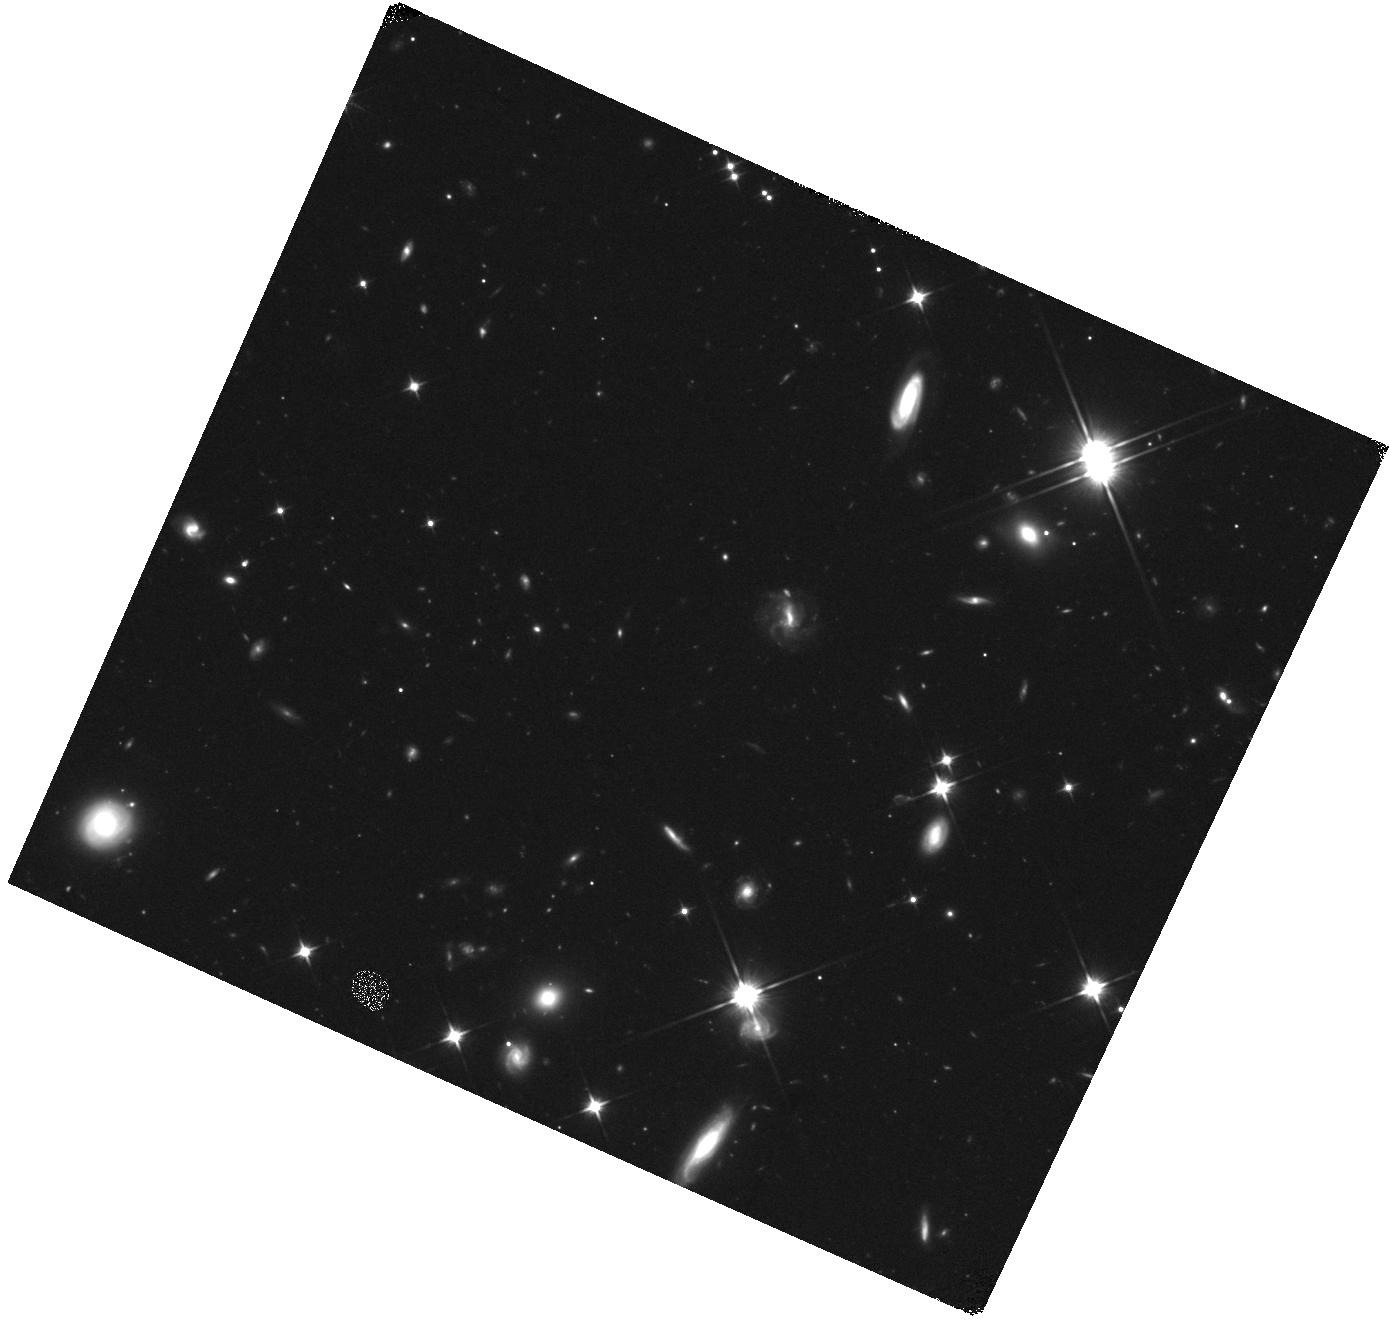
Target: GRB160821B. Instrument: WFC3/IR. Filter: F110W. Exposure: 25 min. Observation ID: hst_14237_x8_wfc3_ir_f110w_icy3x8

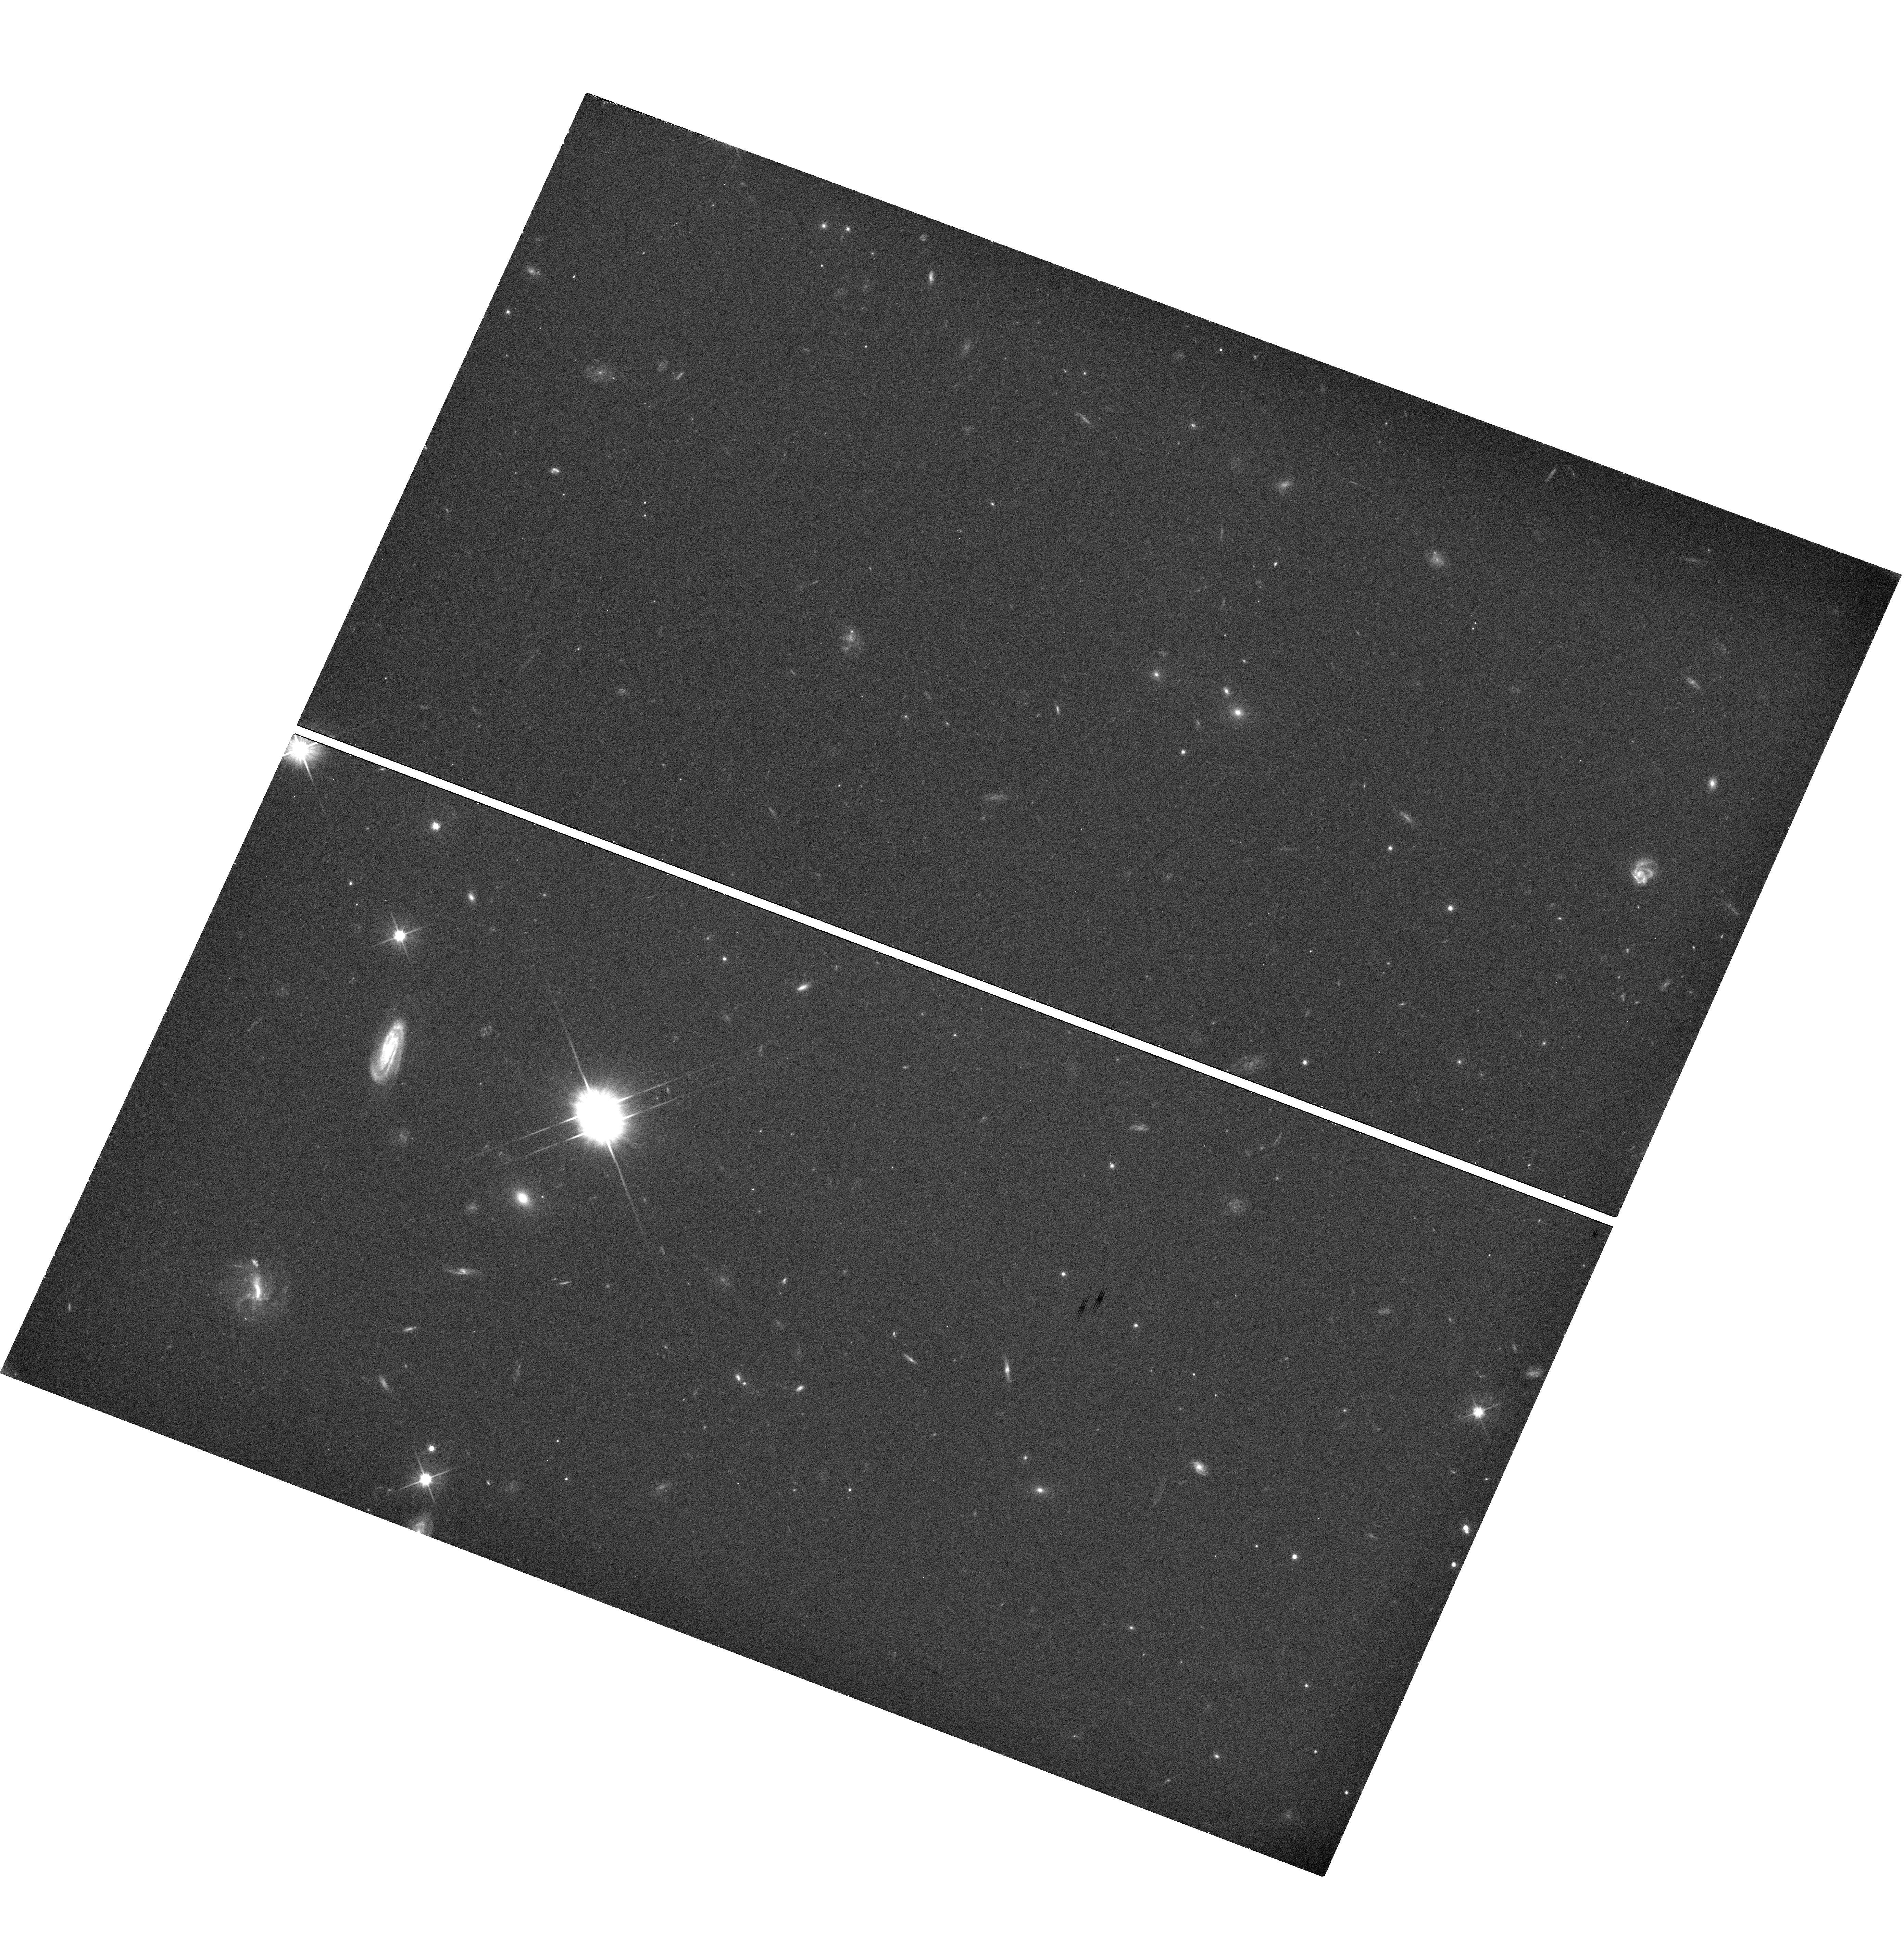
Target: GRB160821B. Instrument: WFC3/UVIS. Filter: F606W. Exposure: 22 min. Observation ID: hst_14237_x8_wfc3_uvis_f606w_icy3x8

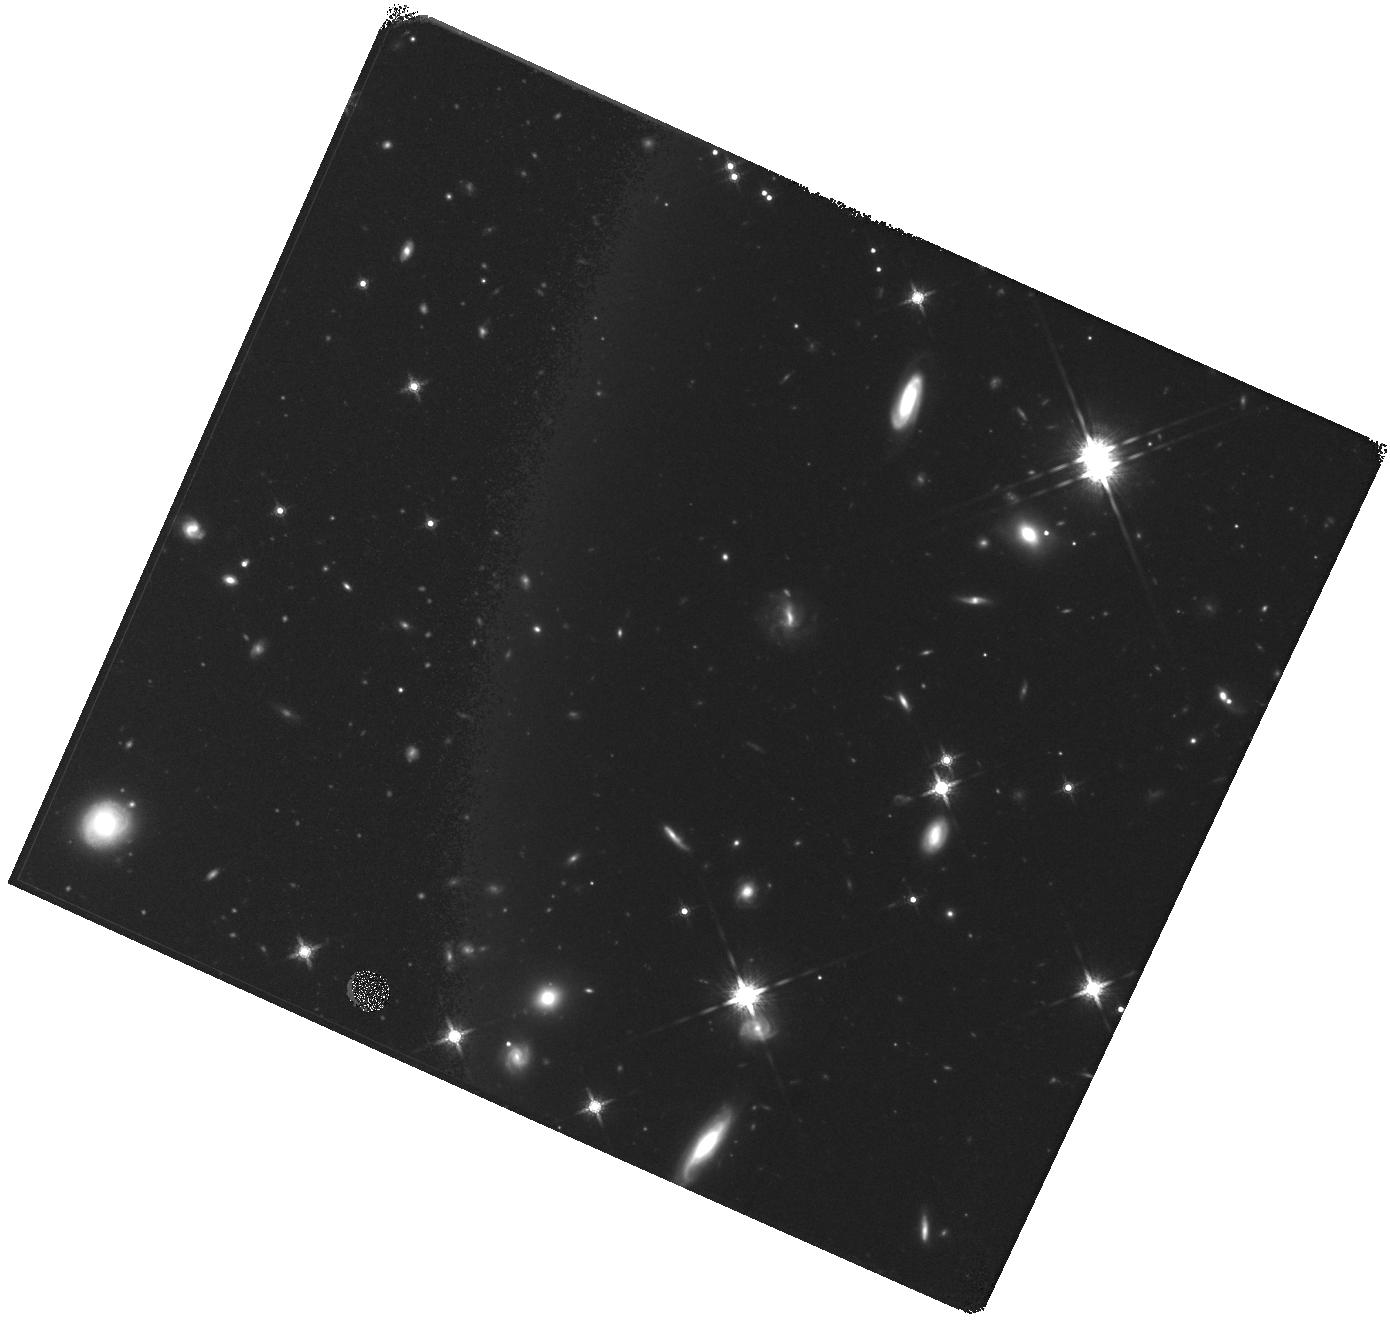
Target: GRB160821B. Instrument: WFC3/IR. Filter: F160W. Exposure: 35 min. Observation ID: hst_14237_x8_wfc3_ir_f160w_icy3x8

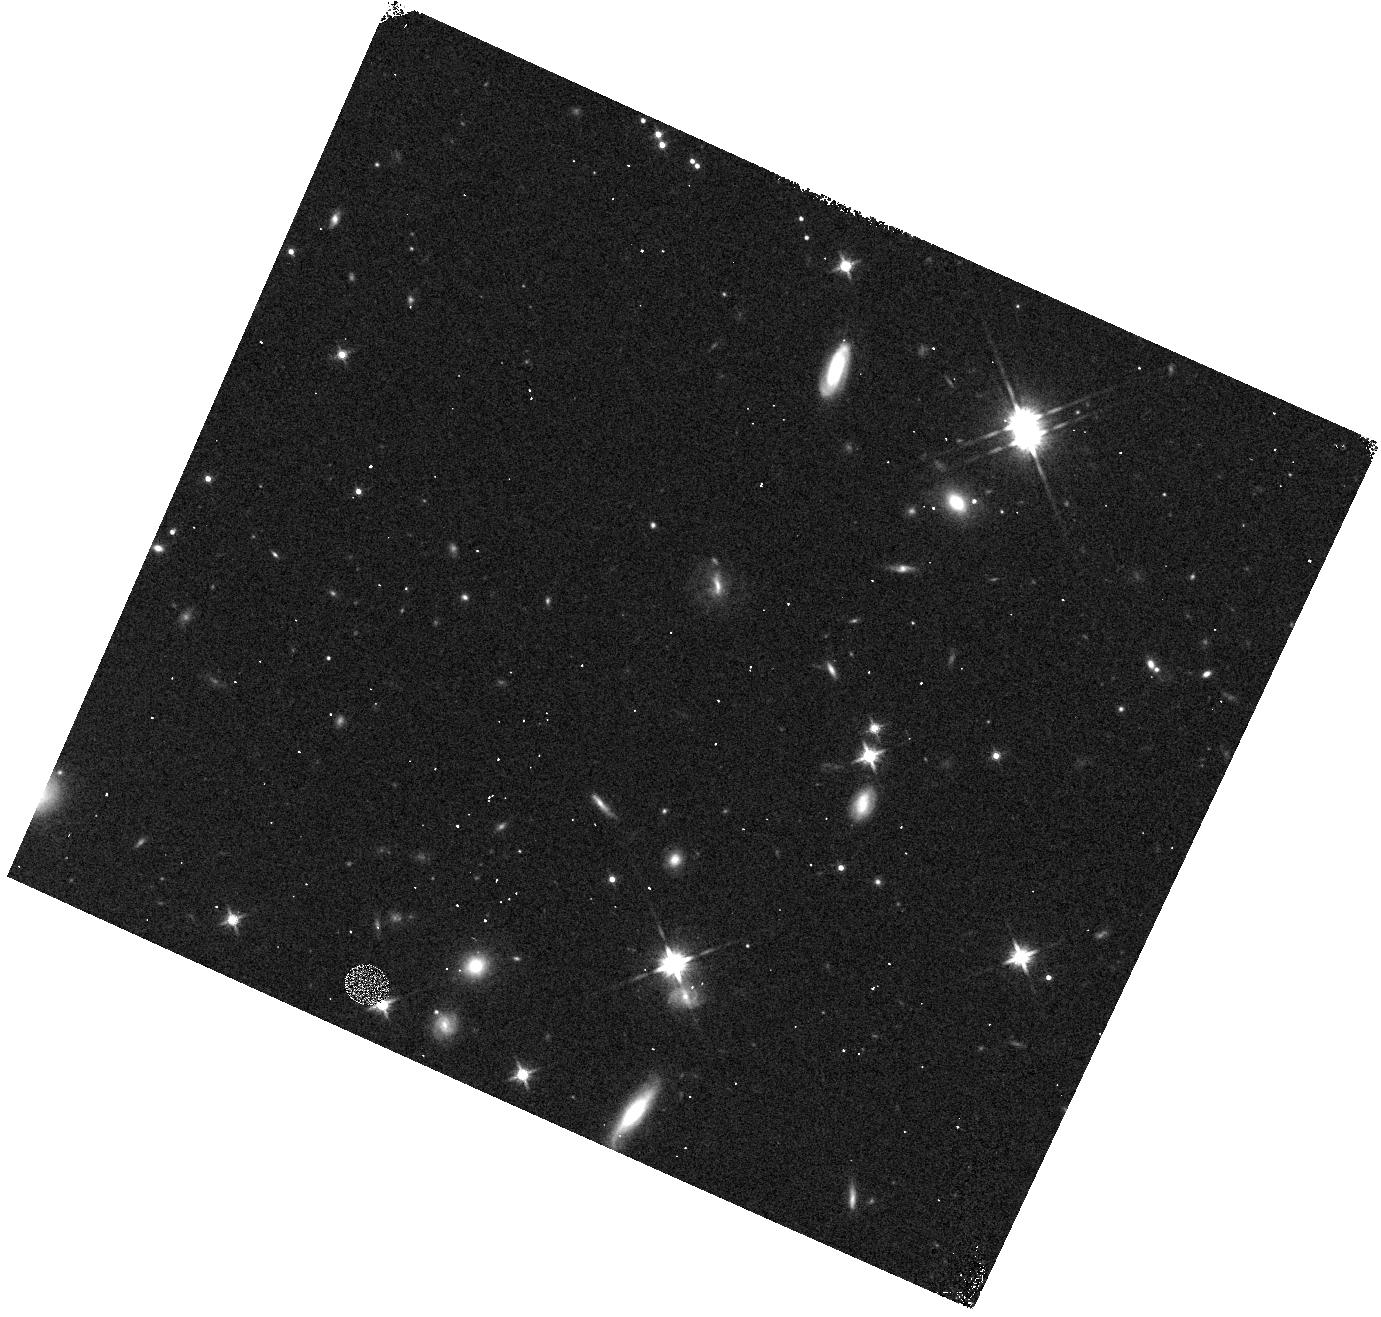
Target: GRB160821B. Instrument: WFC3/IR. Filter: F140W. Exposure: 3 min. Observation ID: hst_14237_x7_wfc3_ir_f140w_icy3x7

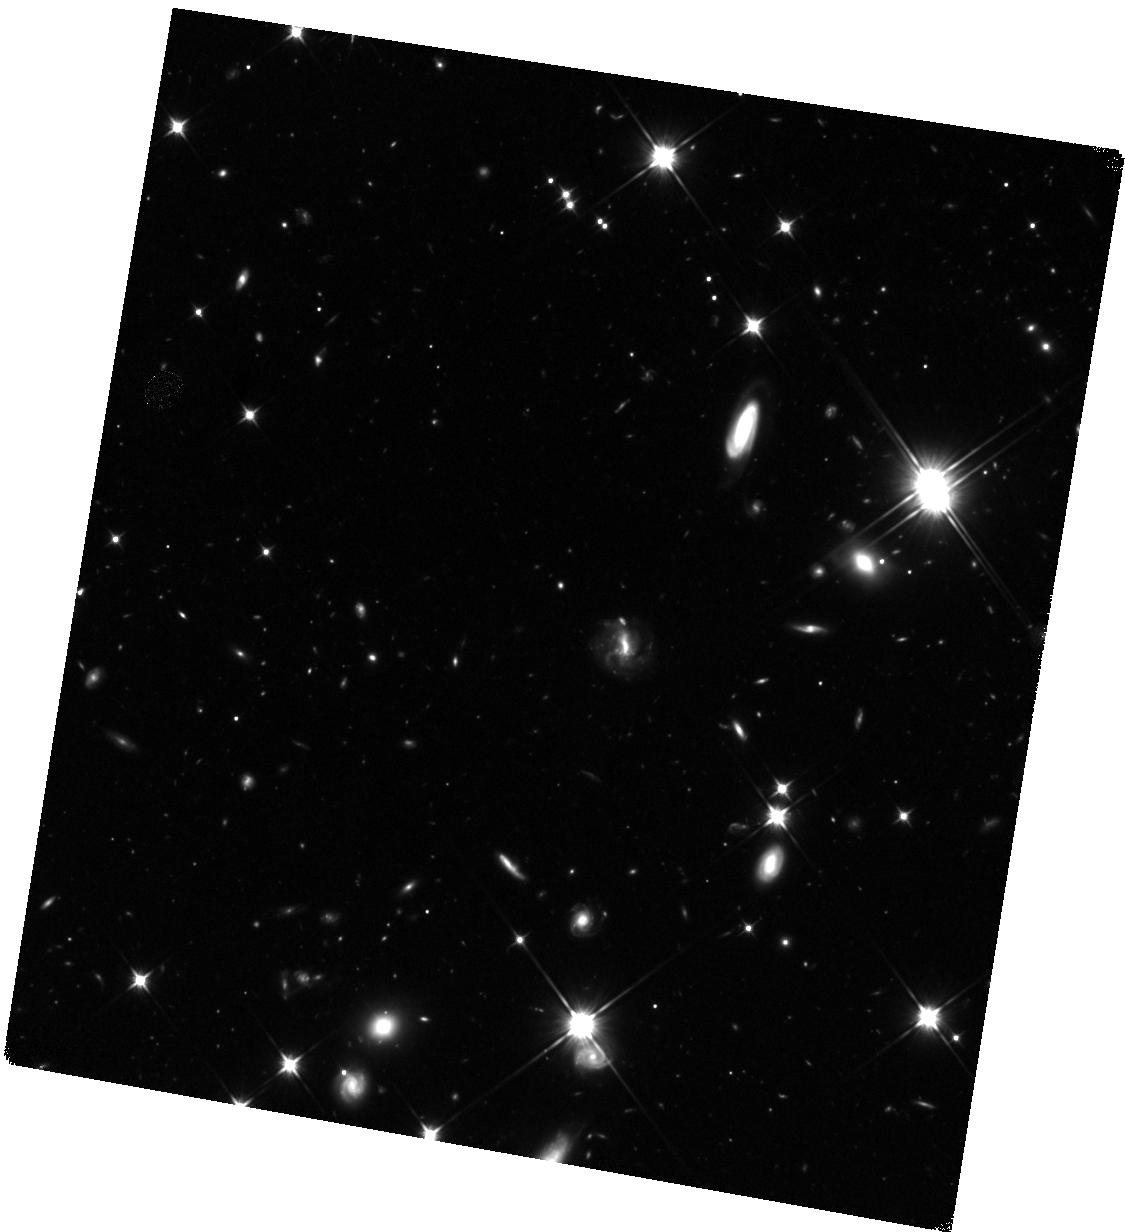
Target: GRB160821B. Instrument: WFC3/IR. Filter: F110W. Exposure: 1.5 h. Observation ID: hst_14237_x9_wfc3_ir_f110w_icy3x9

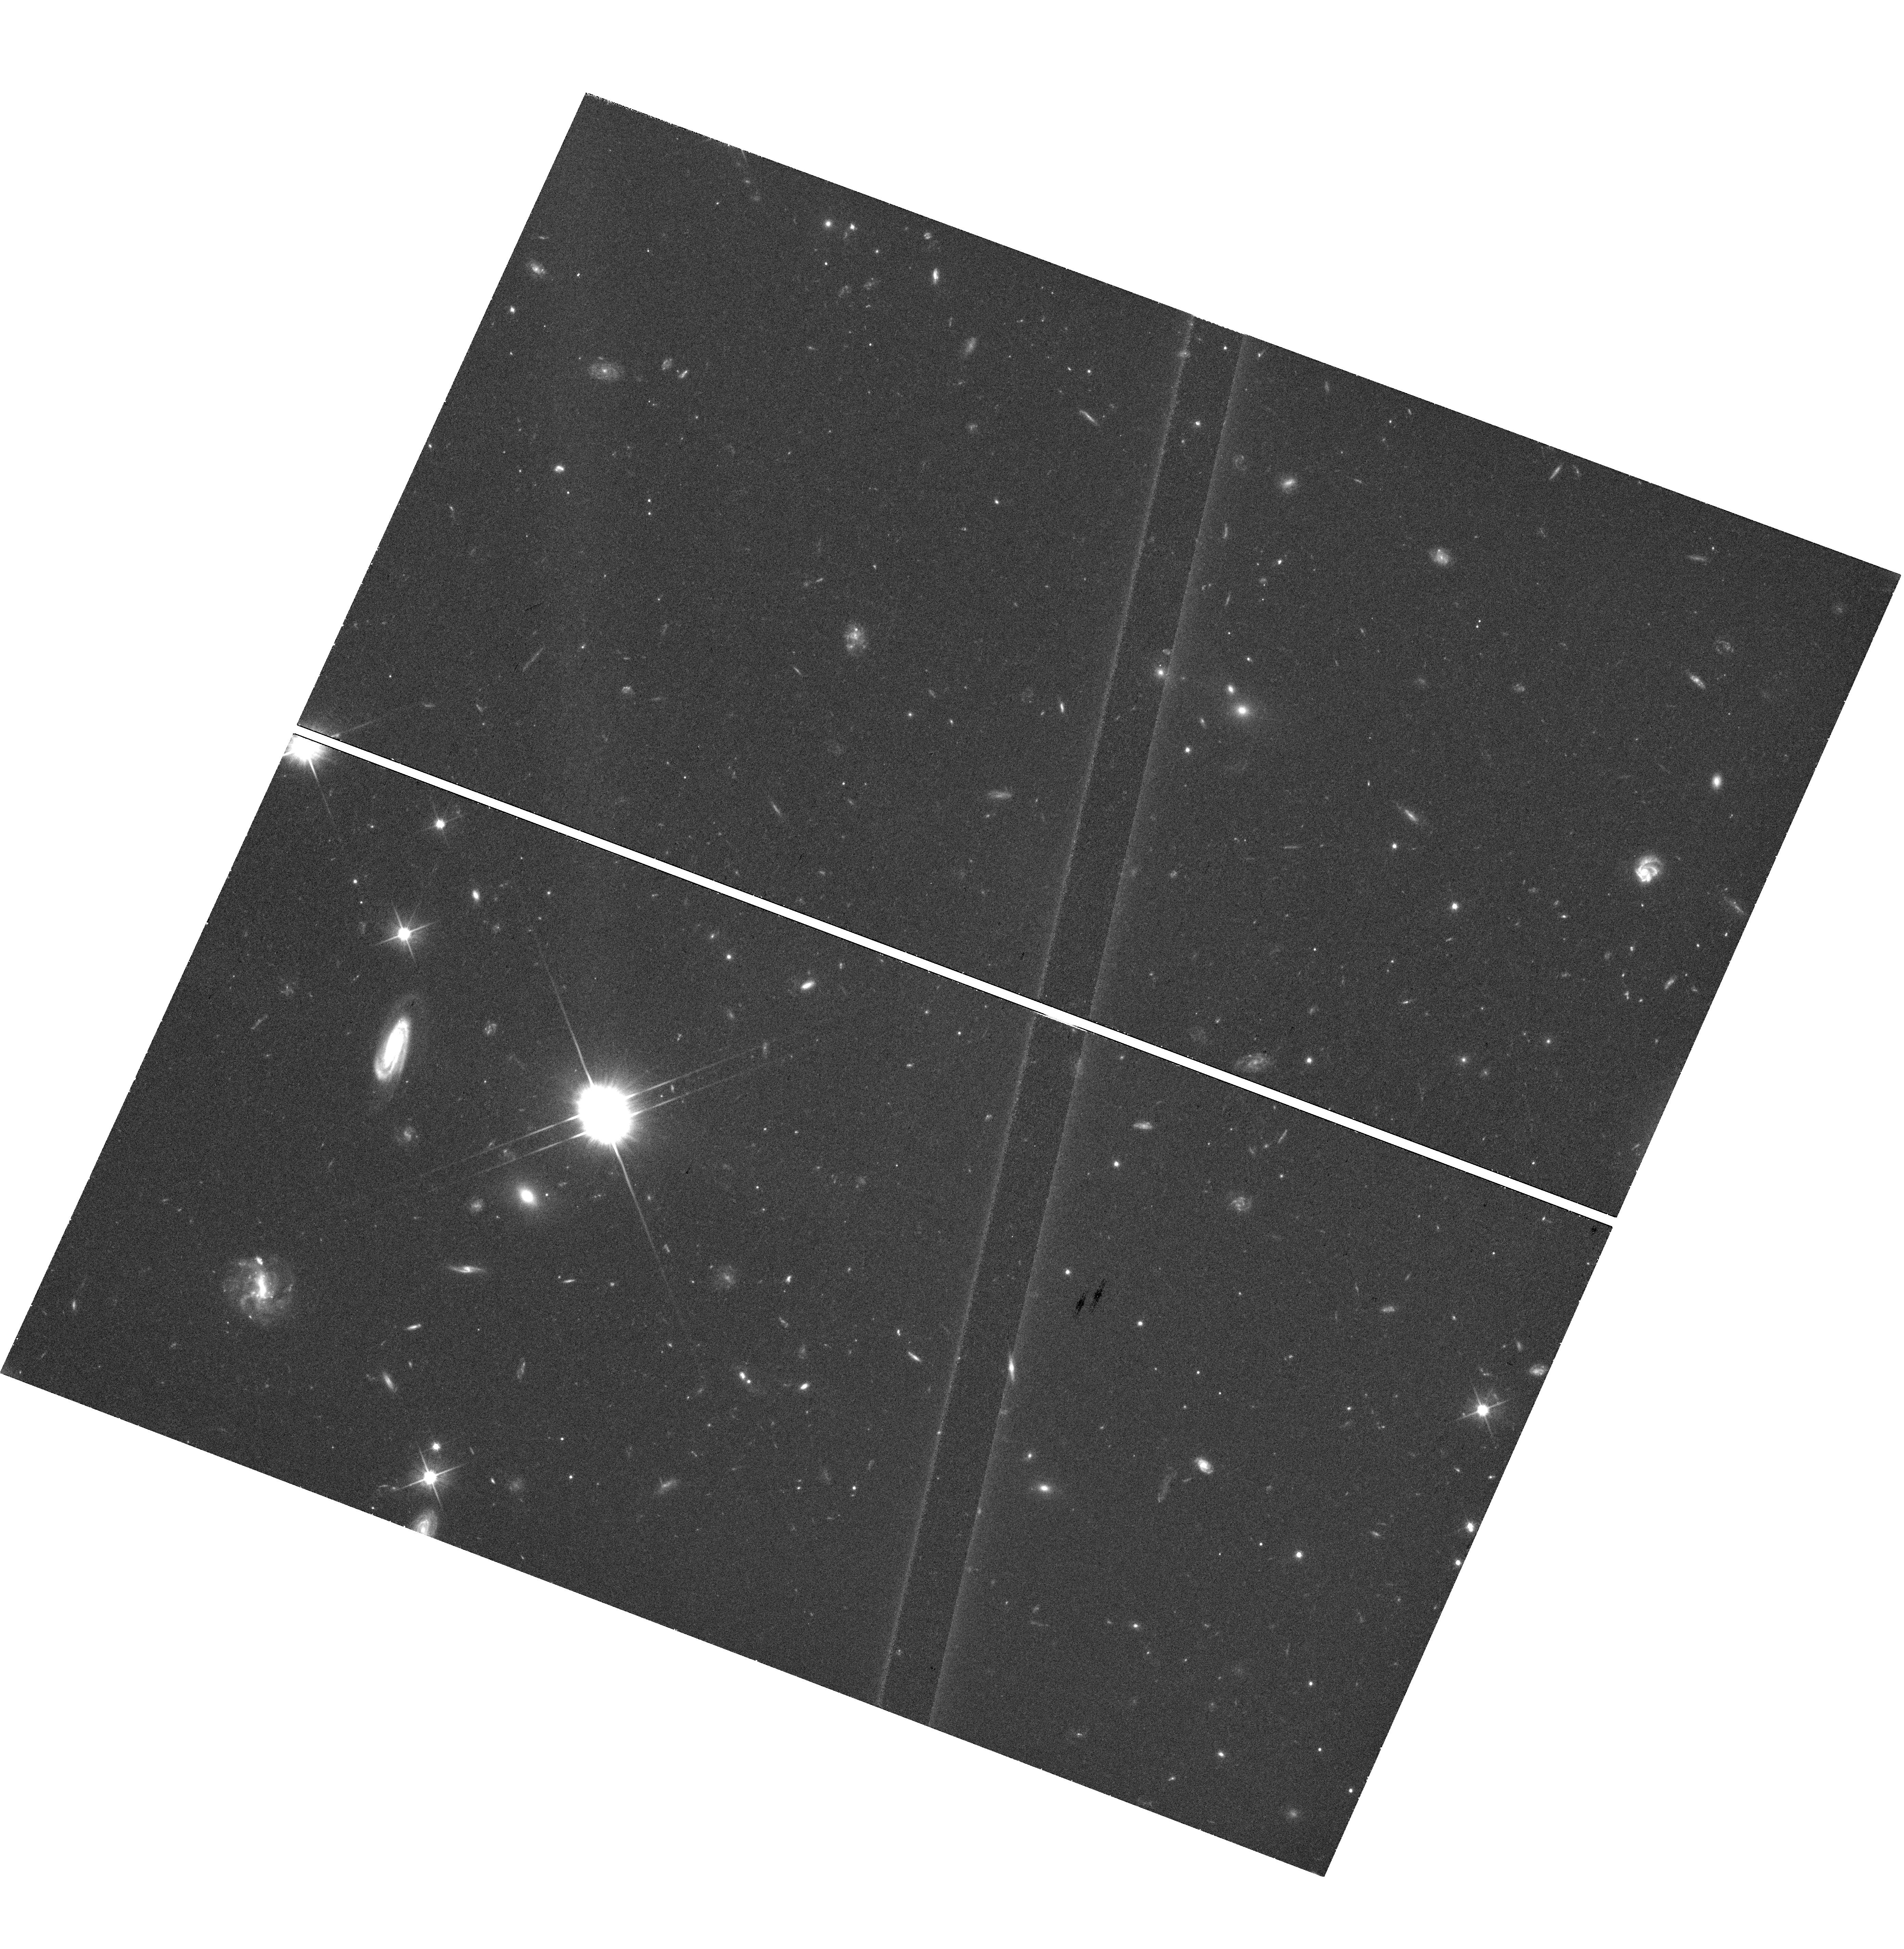
Target: GRB160821B. Instrument: WFC3/UVIS. Filter: F606W. Exposure: 41 min. Observation ID: hst_14237_x1_wfc3_uvis_f606w_icy3x1

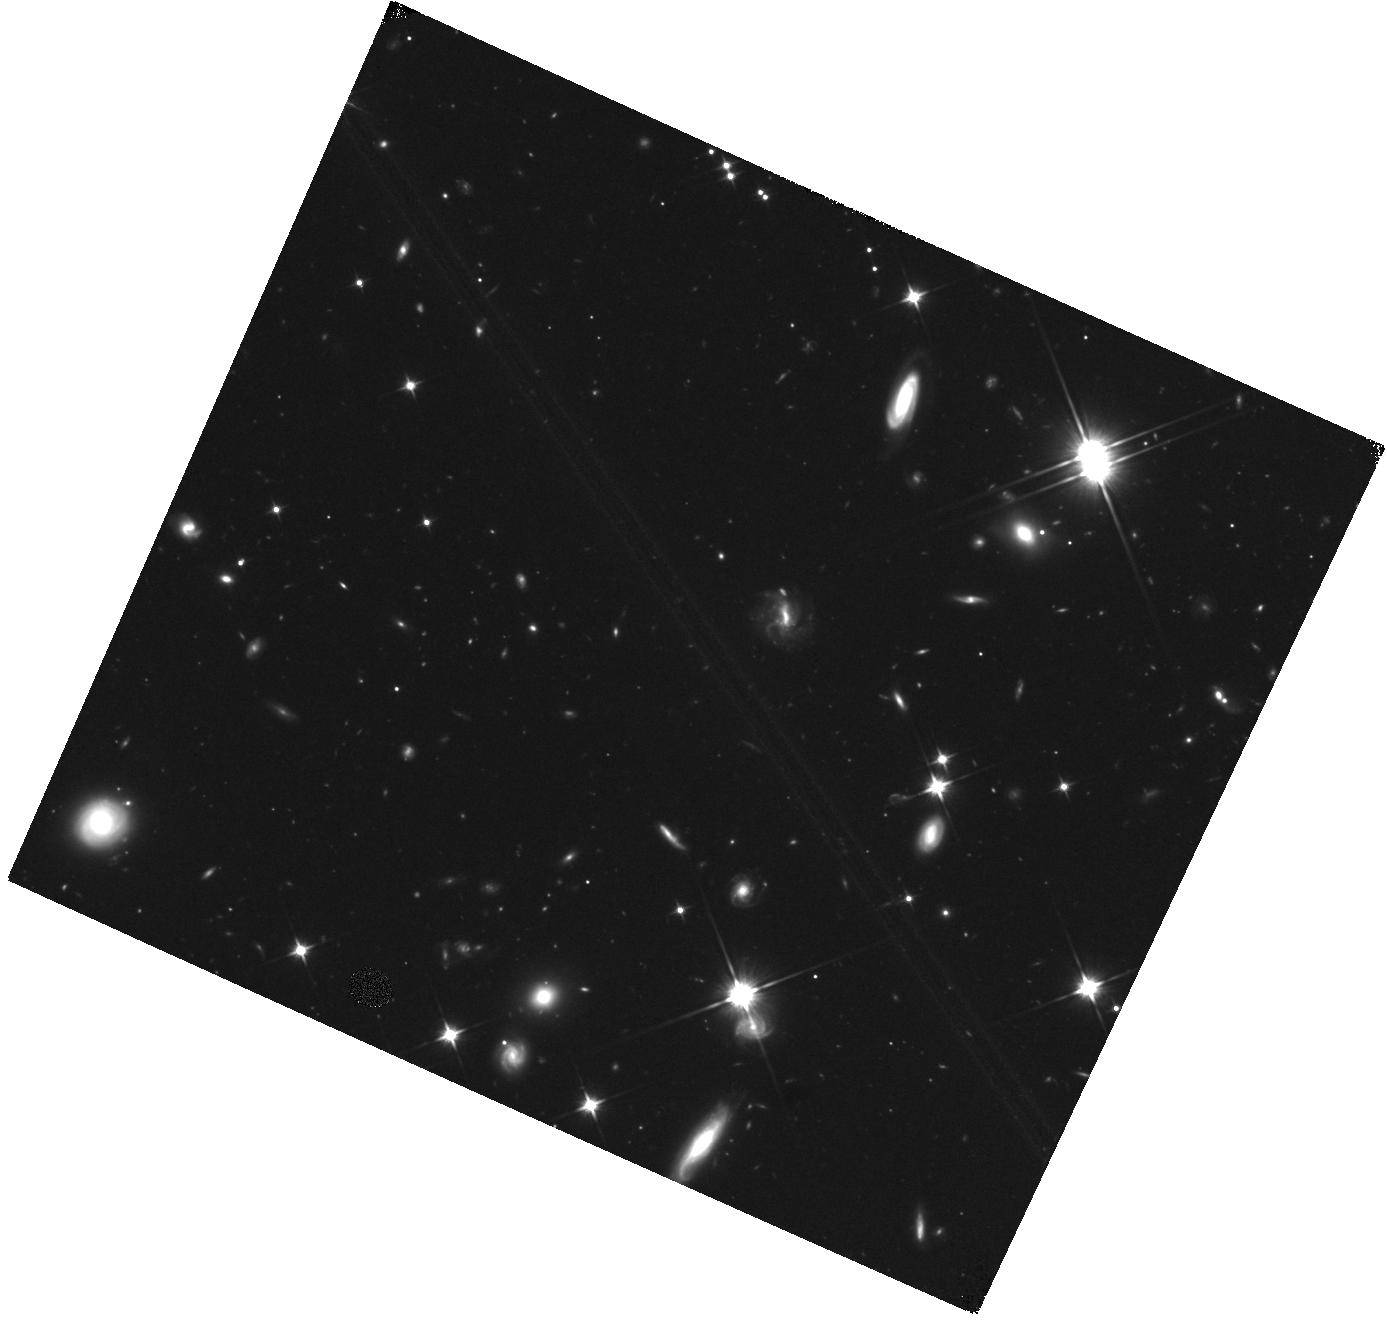
Target: GRB160821B. Instrument: WFC3/IR. Filter: F110W. Exposure: 40 min. Observation ID: hst_14237_x6_wfc3_ir_f110w_icy3x6

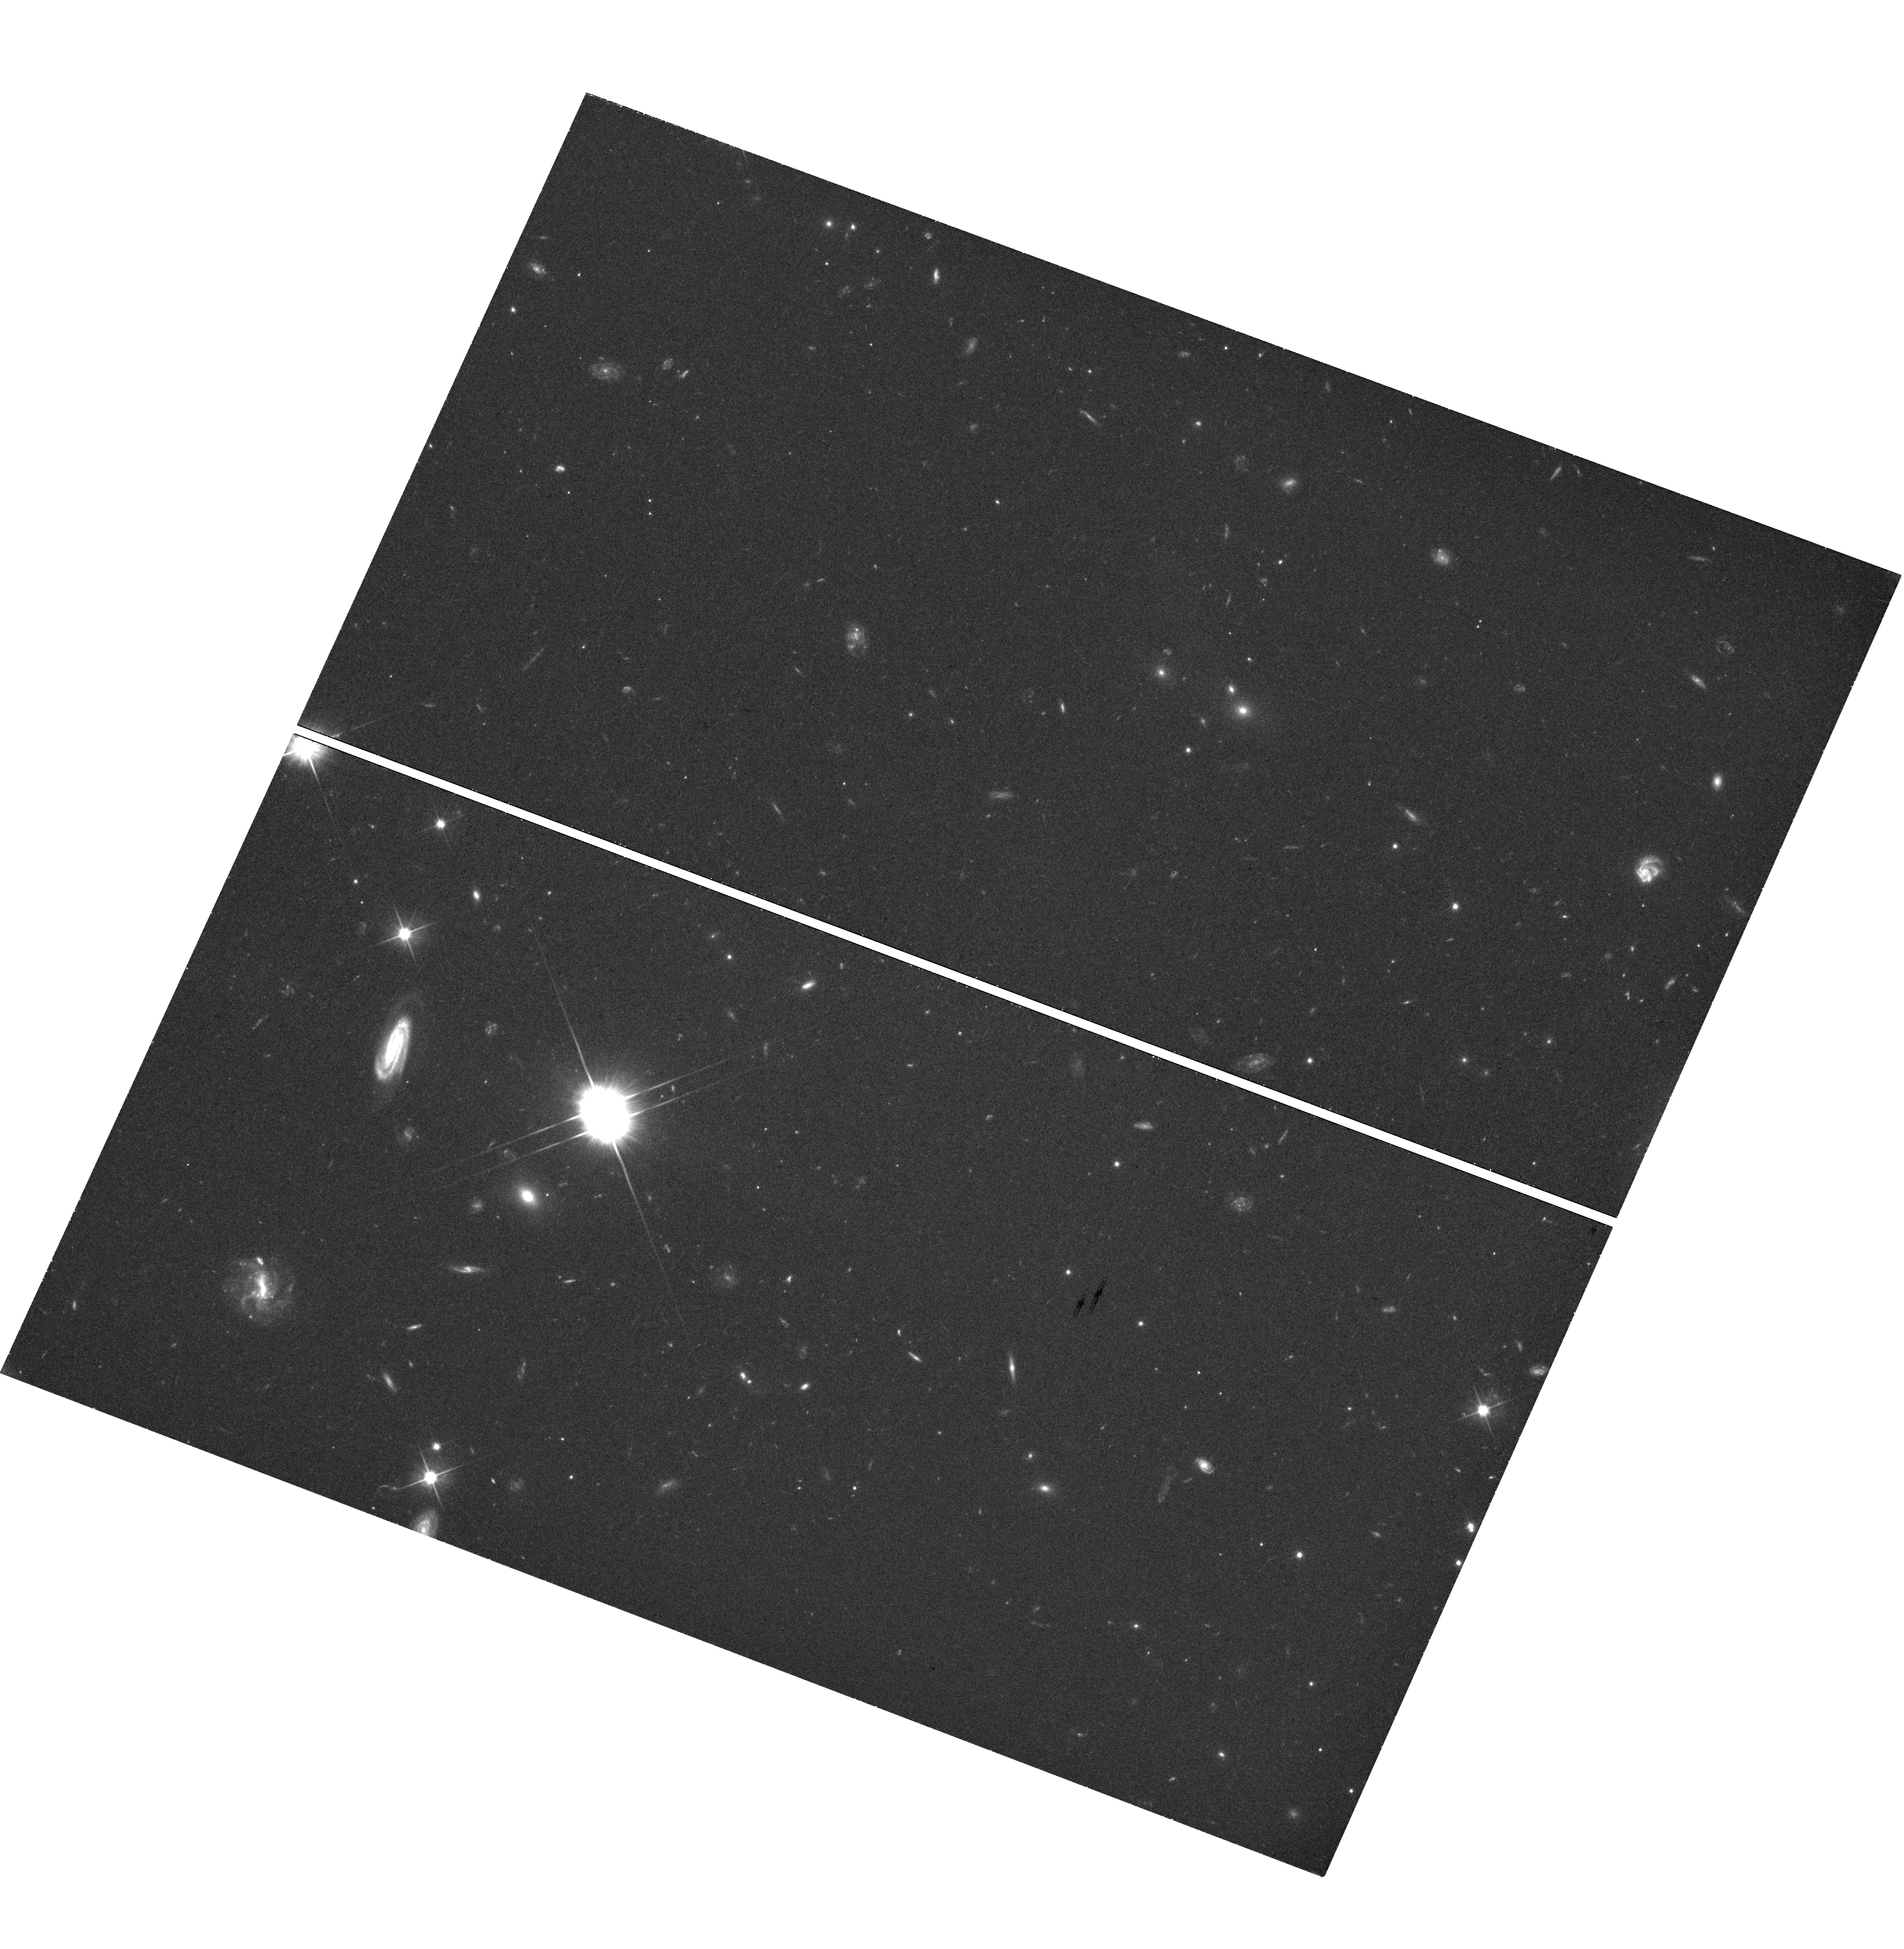
Target: GRB160821B. Instrument: WFC3/UVIS. Filter: F606W. Exposure: 41 min. Observation ID: hst_14237_x4_wfc3_uvis_f606w_icy3x4

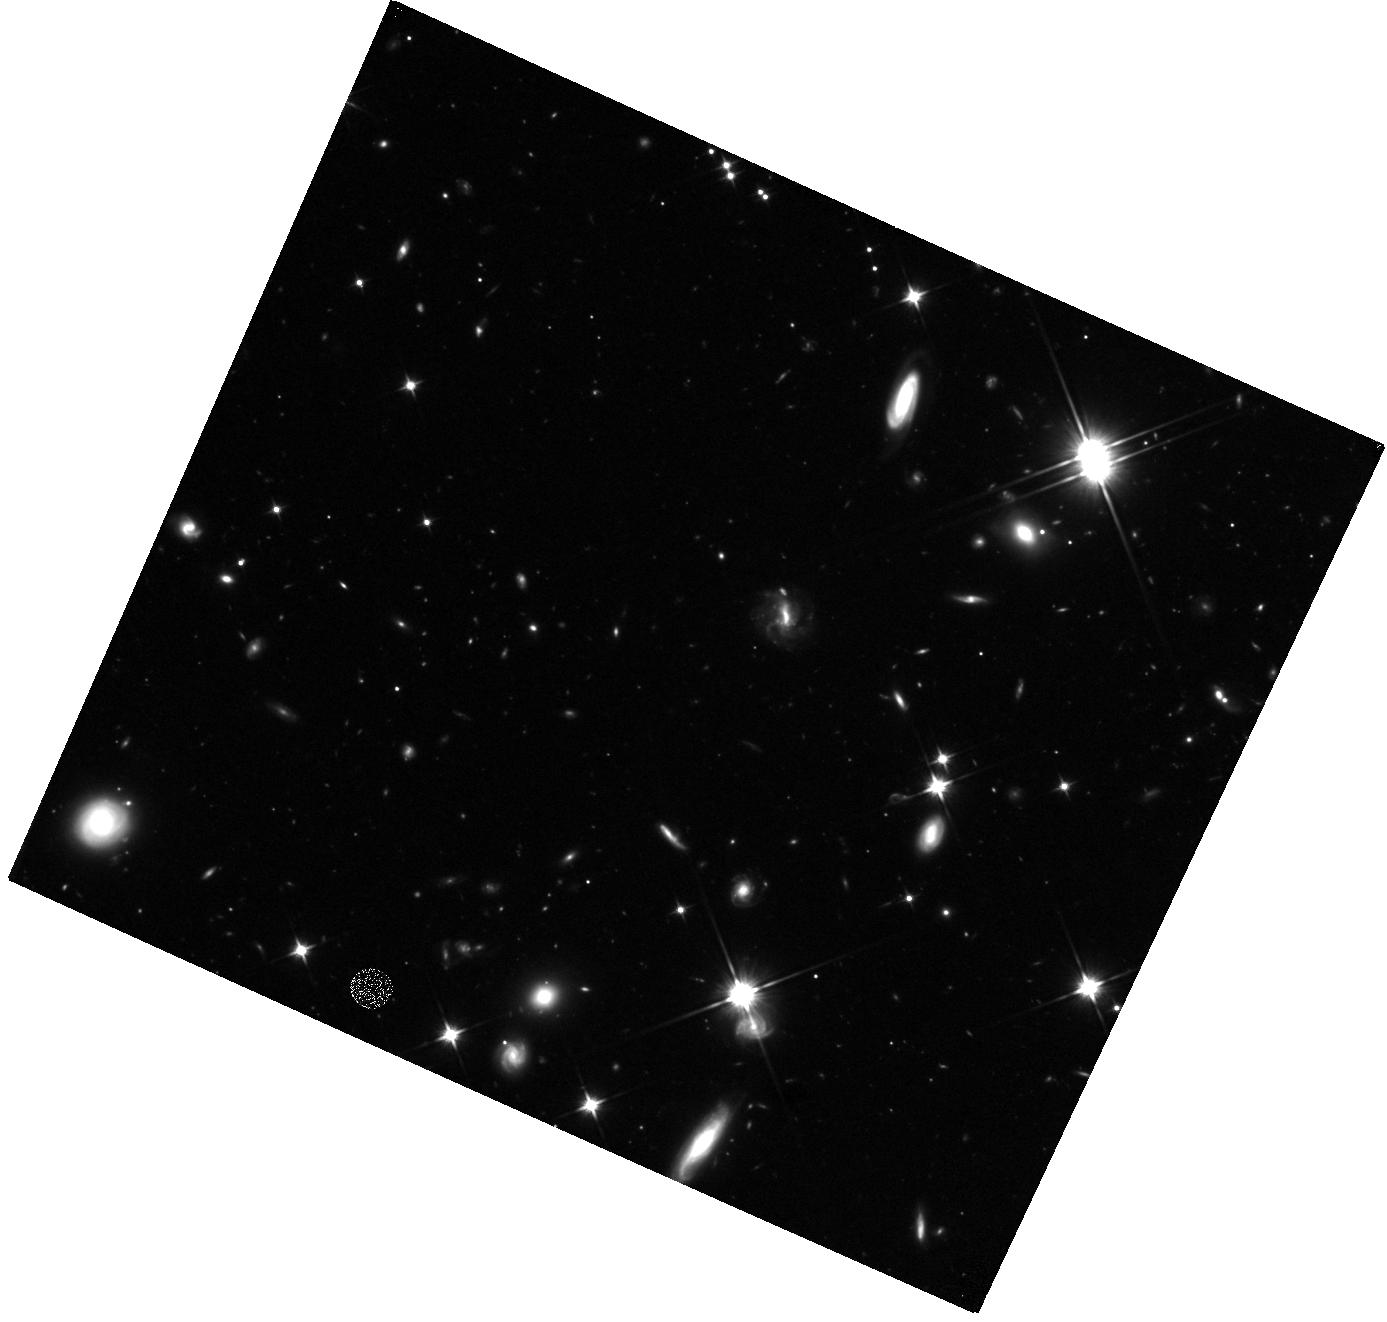
Target: GRB160821B. Instrument: WFC3/IR. Filter: F110W. Exposure: 40 min. Observation ID: hst_14237_x3_wfc3_ir_f110w_icy3x3

r-process kilonova emission accompanying short-duration GRBs (PI: Tanvir, Nial Rahil)

Our HST observations of the short-duration gamma-ray burst GRB130603B showed an infrared excess, about ten days after the burst, consistent with expectations from models of an emerging `kilonova' driven by the radioactive decay of newly-synthesised r-process elements. This directly supports the compact object merger hypothesis for short-duration GRBs, in which dynamically ejected neutron star material powers a radioactive transient. If confirmed in future events, this discovery also provides empirical evidence for a new, quasi-isotropic, electromagnetic signature of the most promising class of gravitational wave (GW) sources for detection with the next generation of detectors, and suggests that kilonovae of this sort are likely sites of substantial (perhaps dominant) production of r-process elements in the universe. However, the ubiquity and range of behaviour of these events is entirely unknown. We need to establish their properties to inform searches of GW error boxes and quantify their contribution to the heavy element nucleosynthesis budget. Here we propose ToO observations of a low-redshift (z<~0.35) SGRB localised during cycle 23 to search for and characterise more fully any similar accompanying kilonova signal.